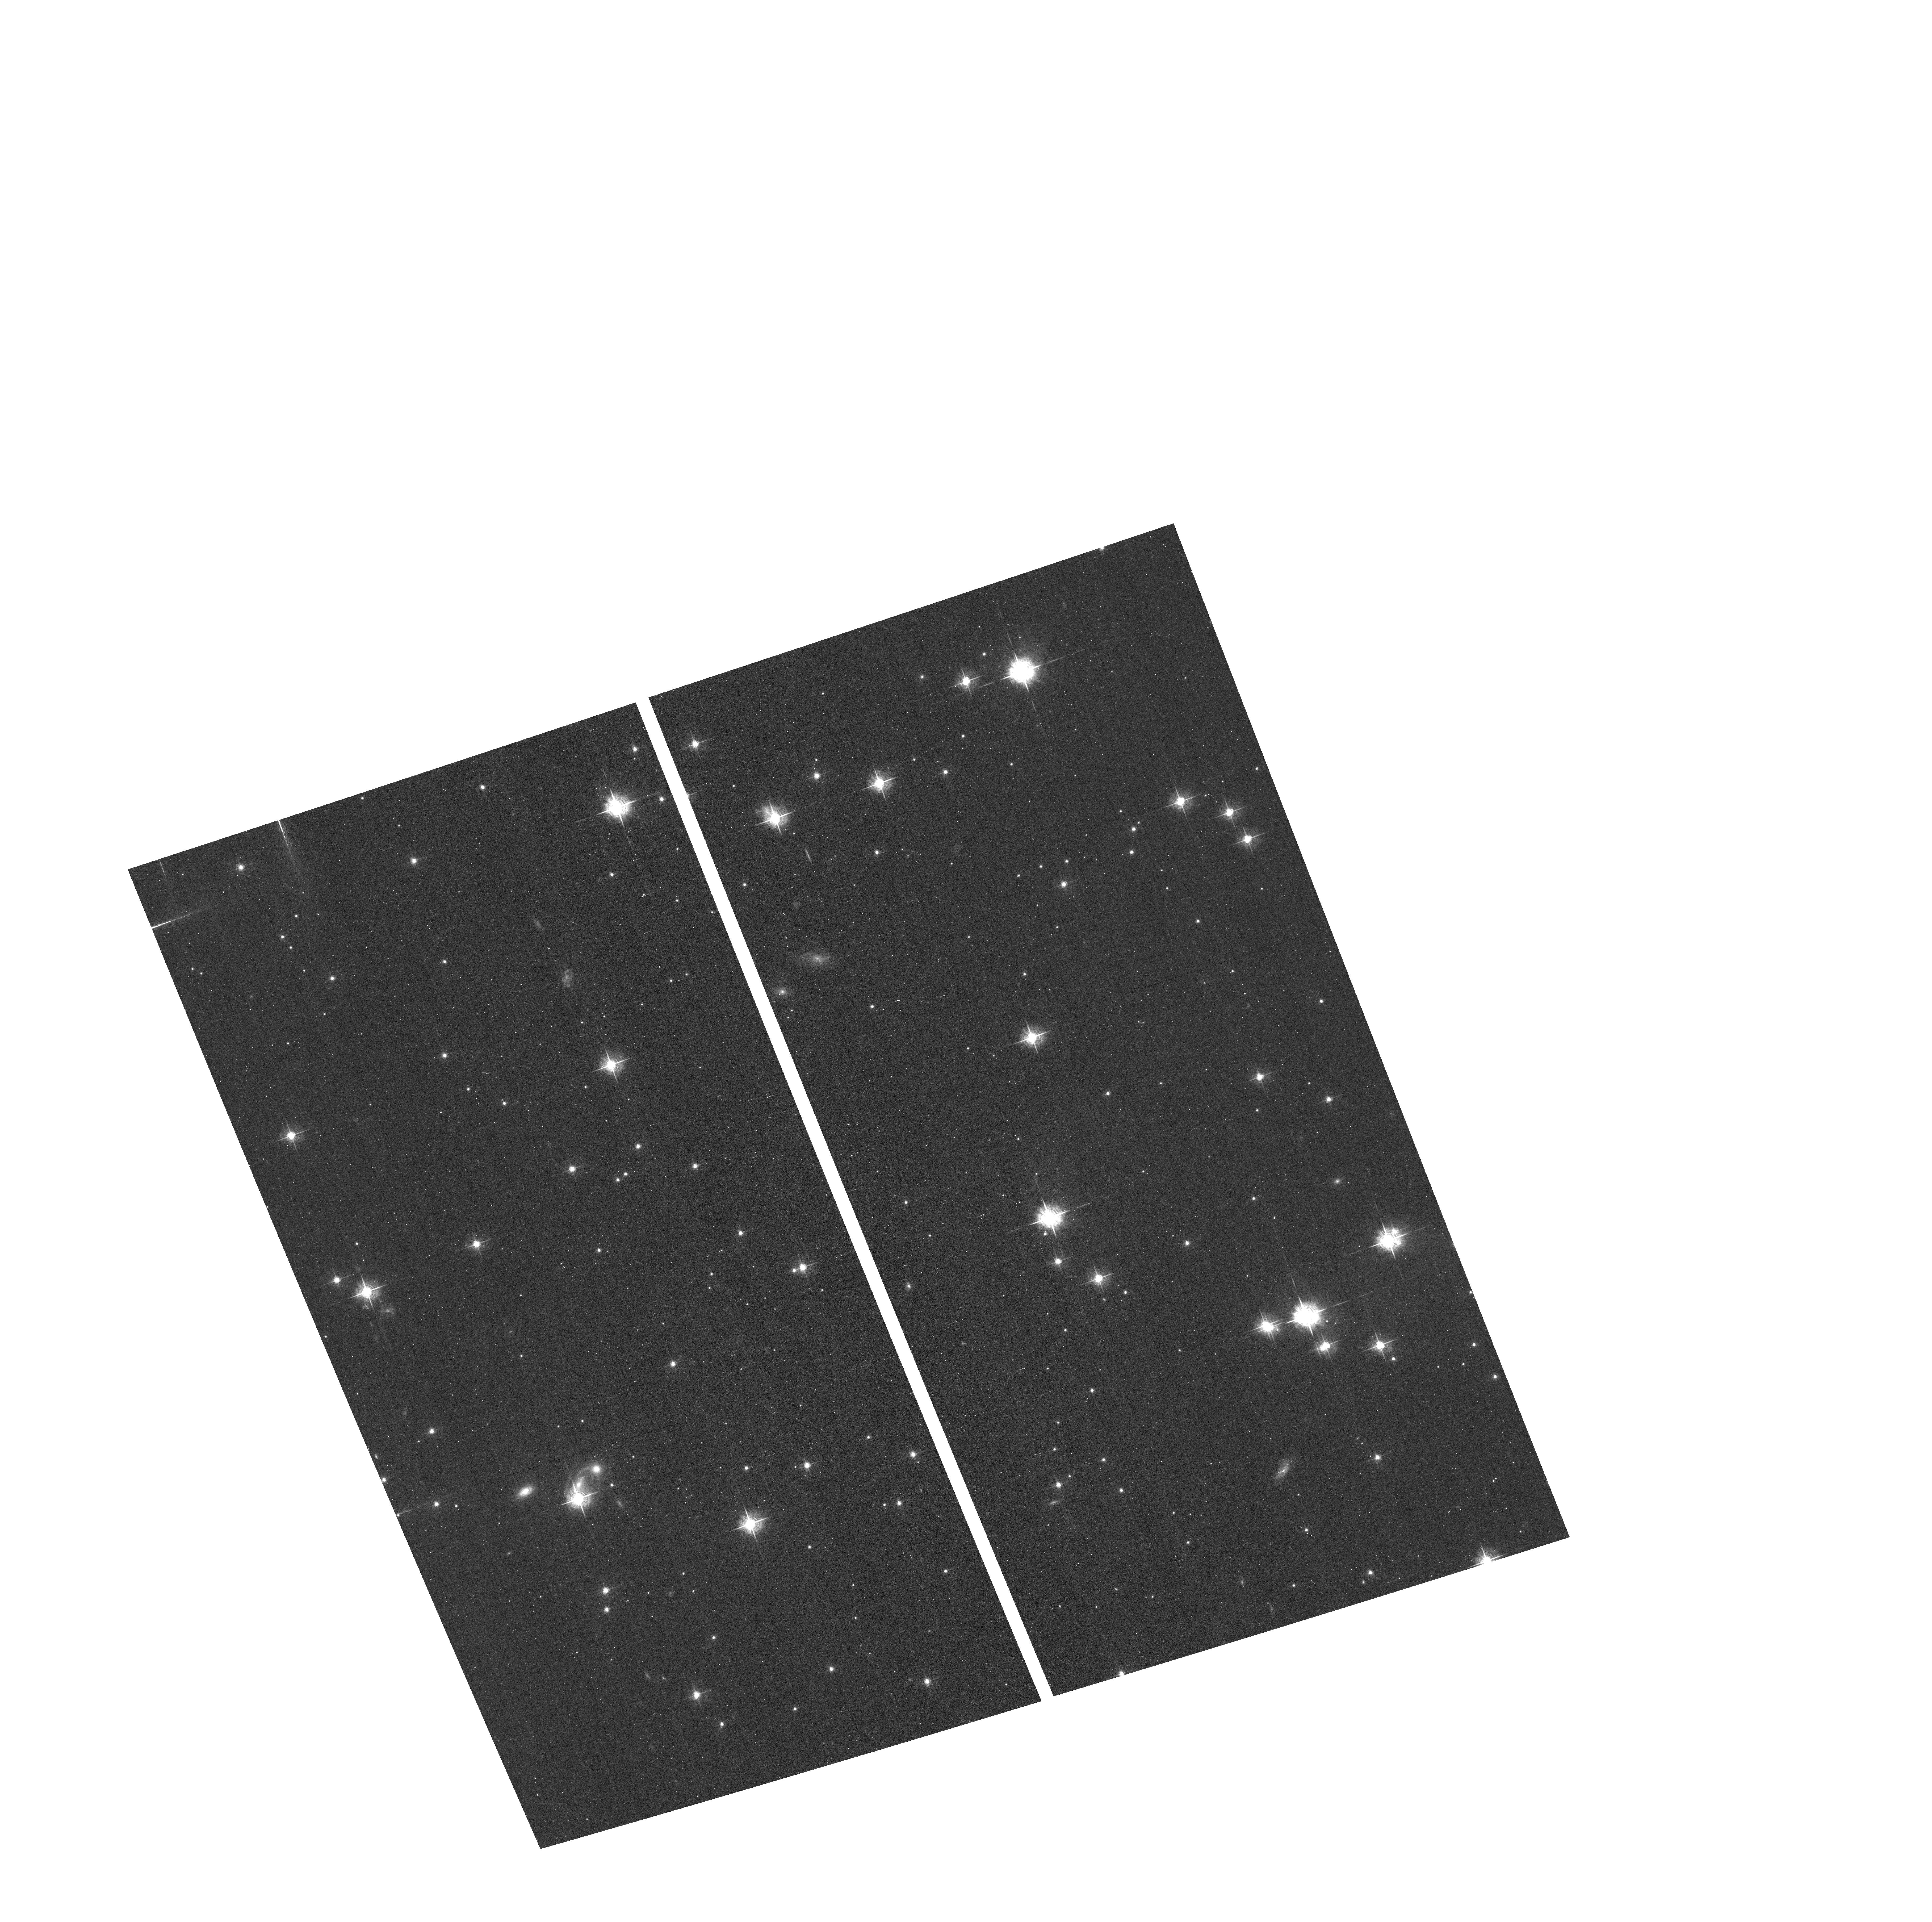
Target: M-57QUADS
Instrument: ACS/WFC
Filter: F550M
Exposure: 17 min
Observation ID: hst_12309_02_acs_wfc_f550m_jbh602

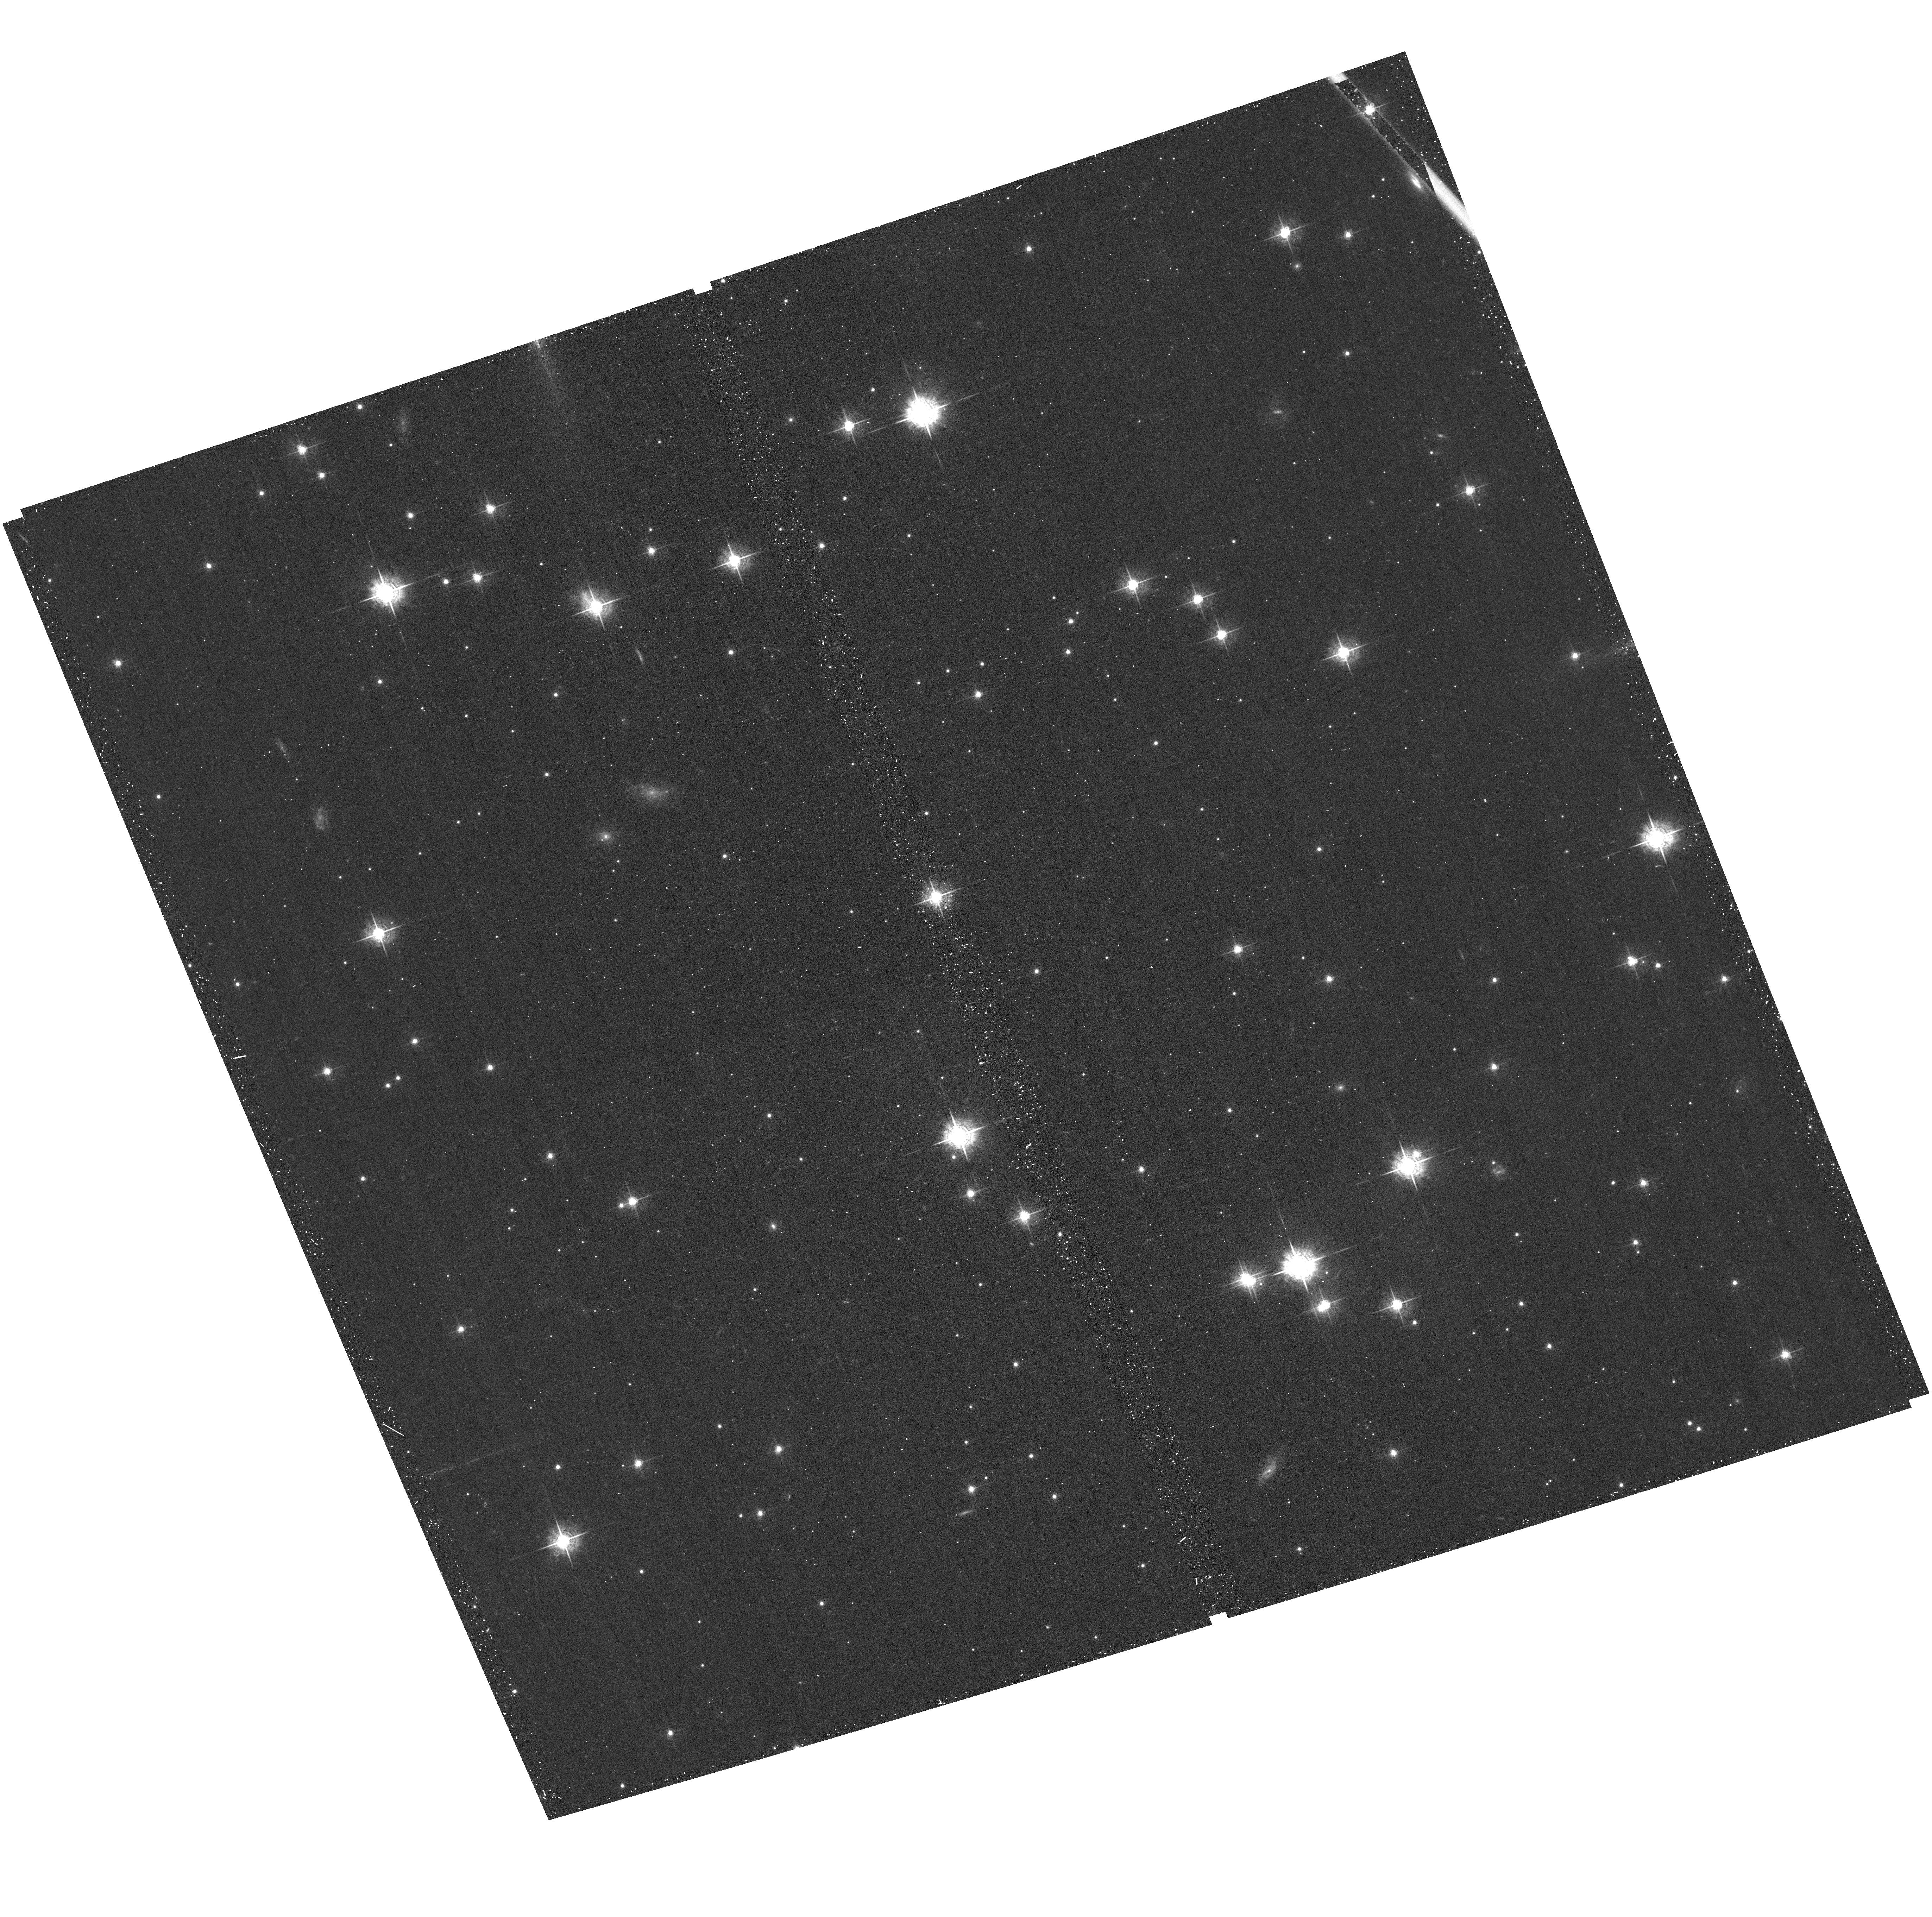
Target: M-57
Instrument: ACS/WFC
Filter: F550M
Exposure: 17 min
Observation ID: hst_12309_01_acs_wfc_f550m_jbh601

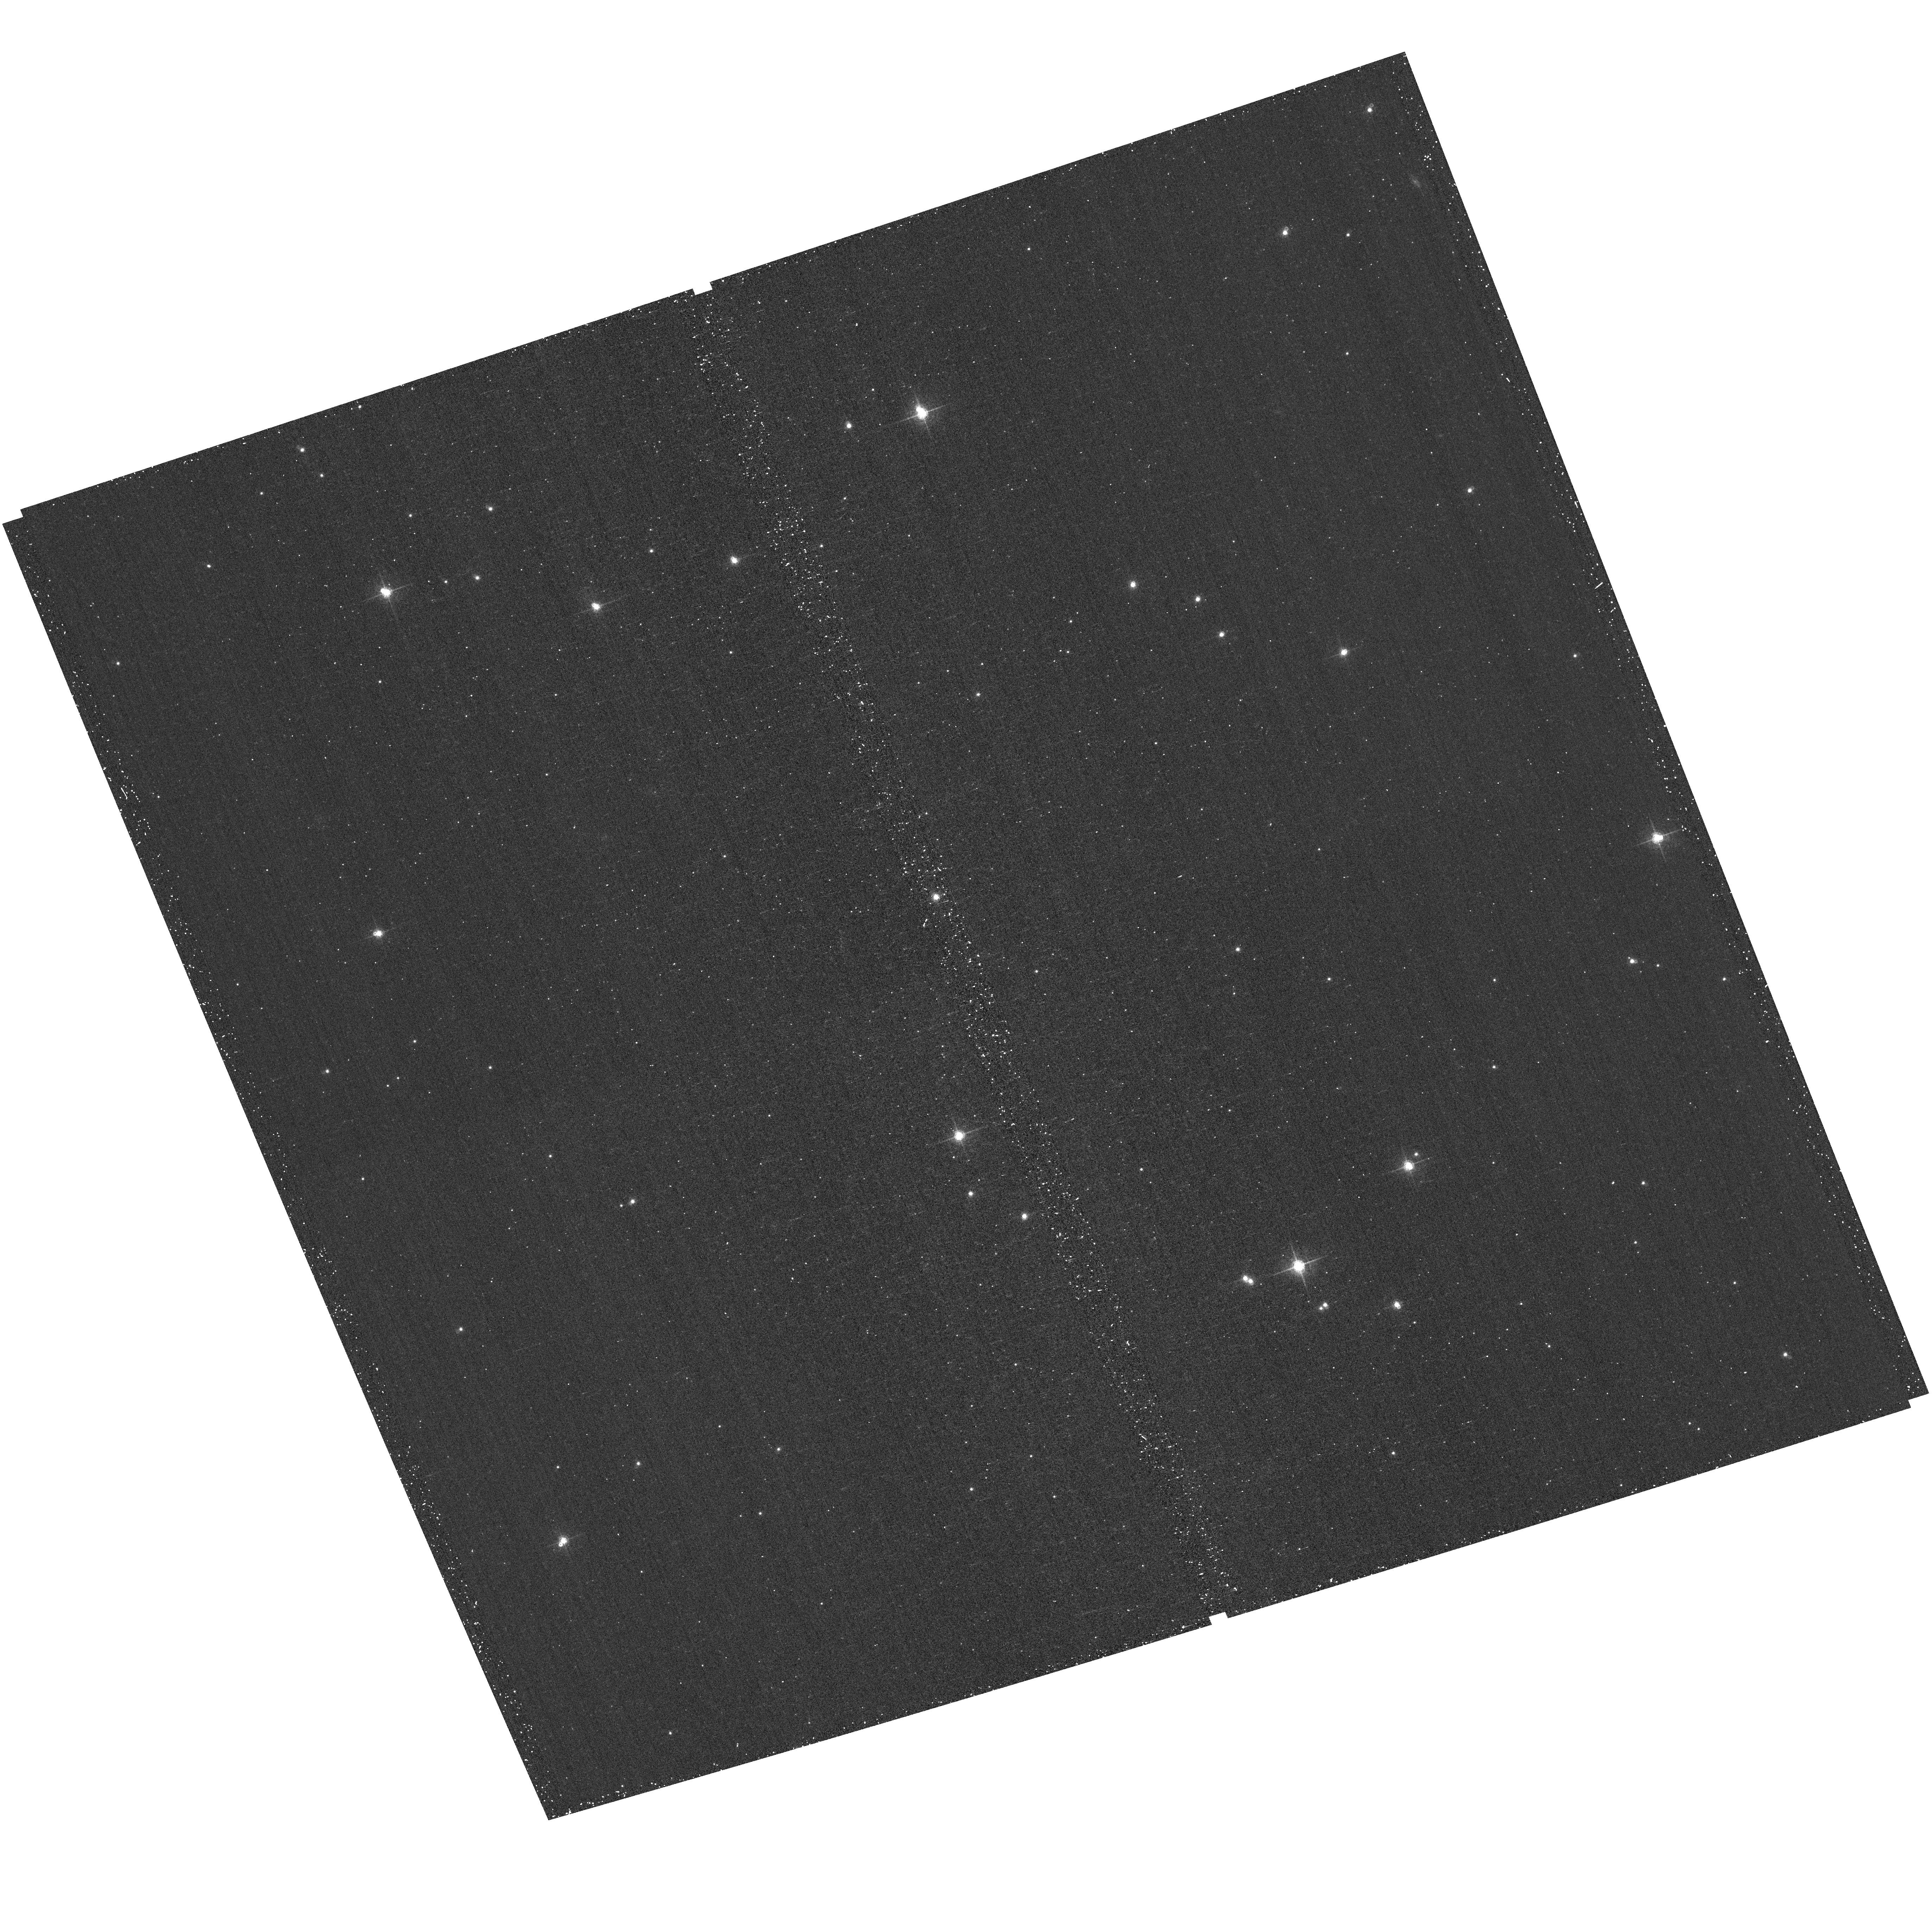
Target: M-57
Instrument: ACS/WFC
Filter: F660N
Exposure: 17 min
Observation ID: hst_12309_01_acs_wfc_f660n_jbh601

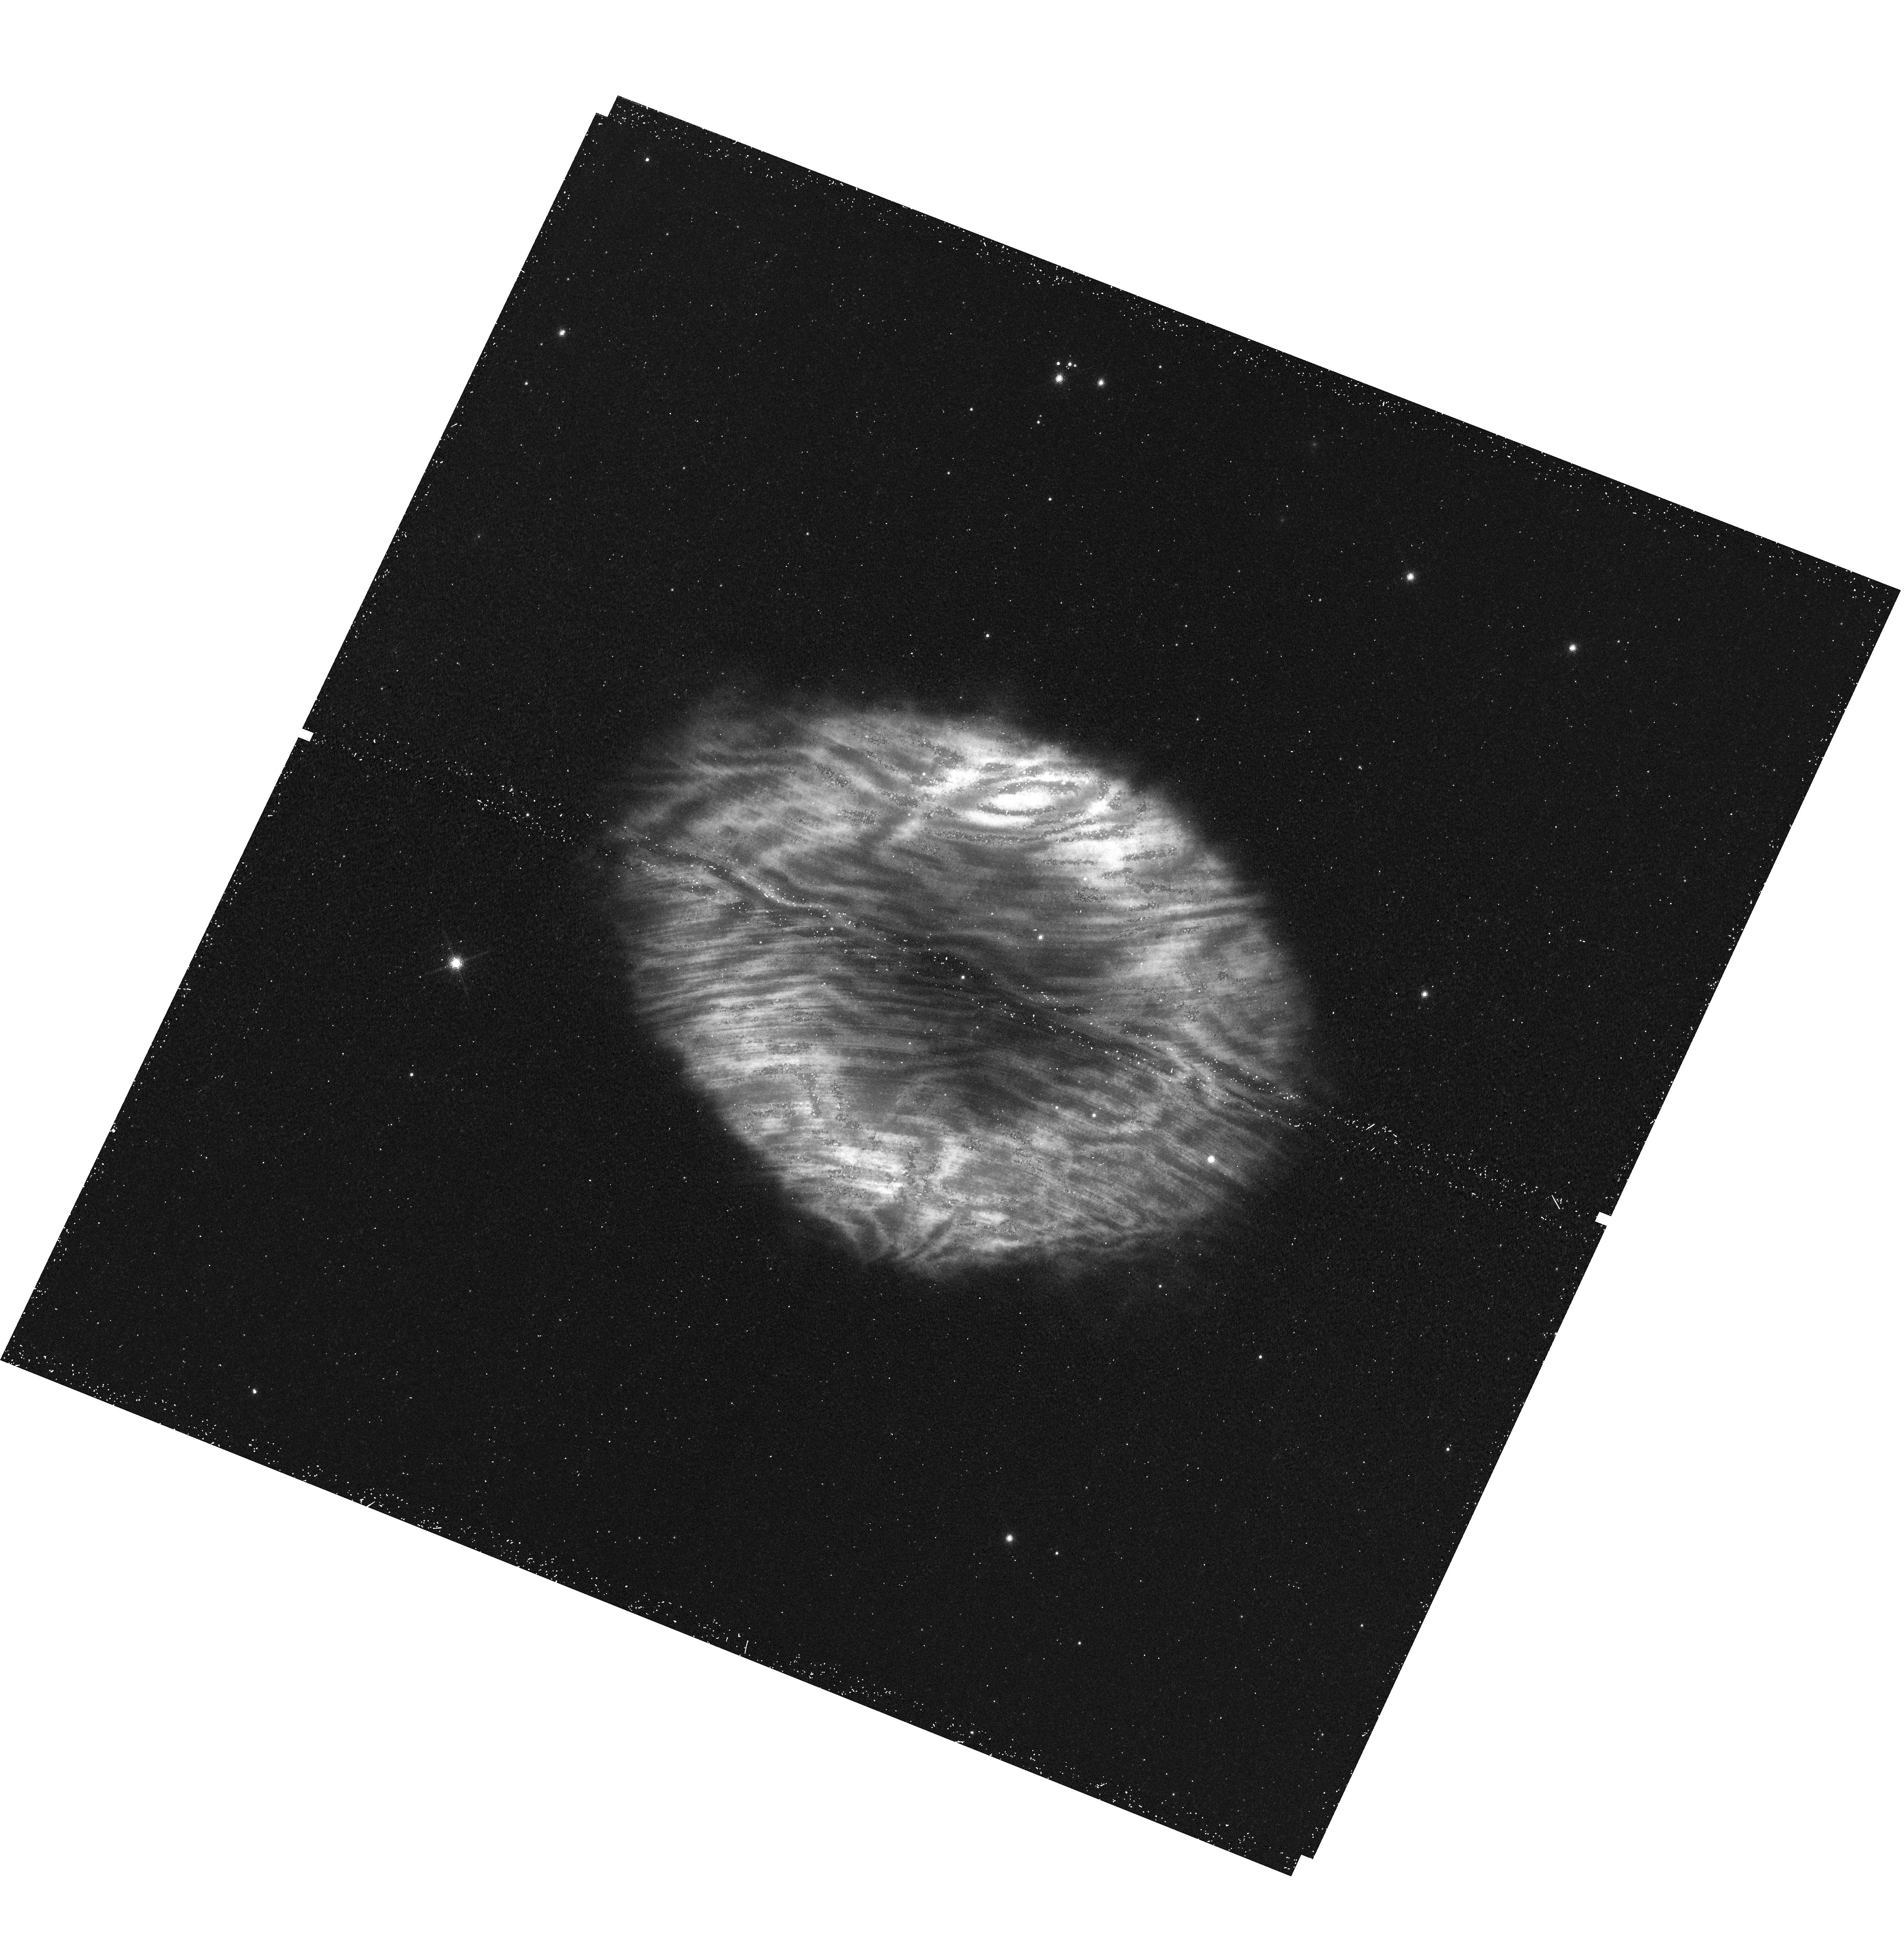
Target: M-57
Instrument: WFC3/UVIS
Filter: F953N
Exposure: 23 min
Observation ID: hst_12309_01_wfc3_uvis_f953n_ibh601

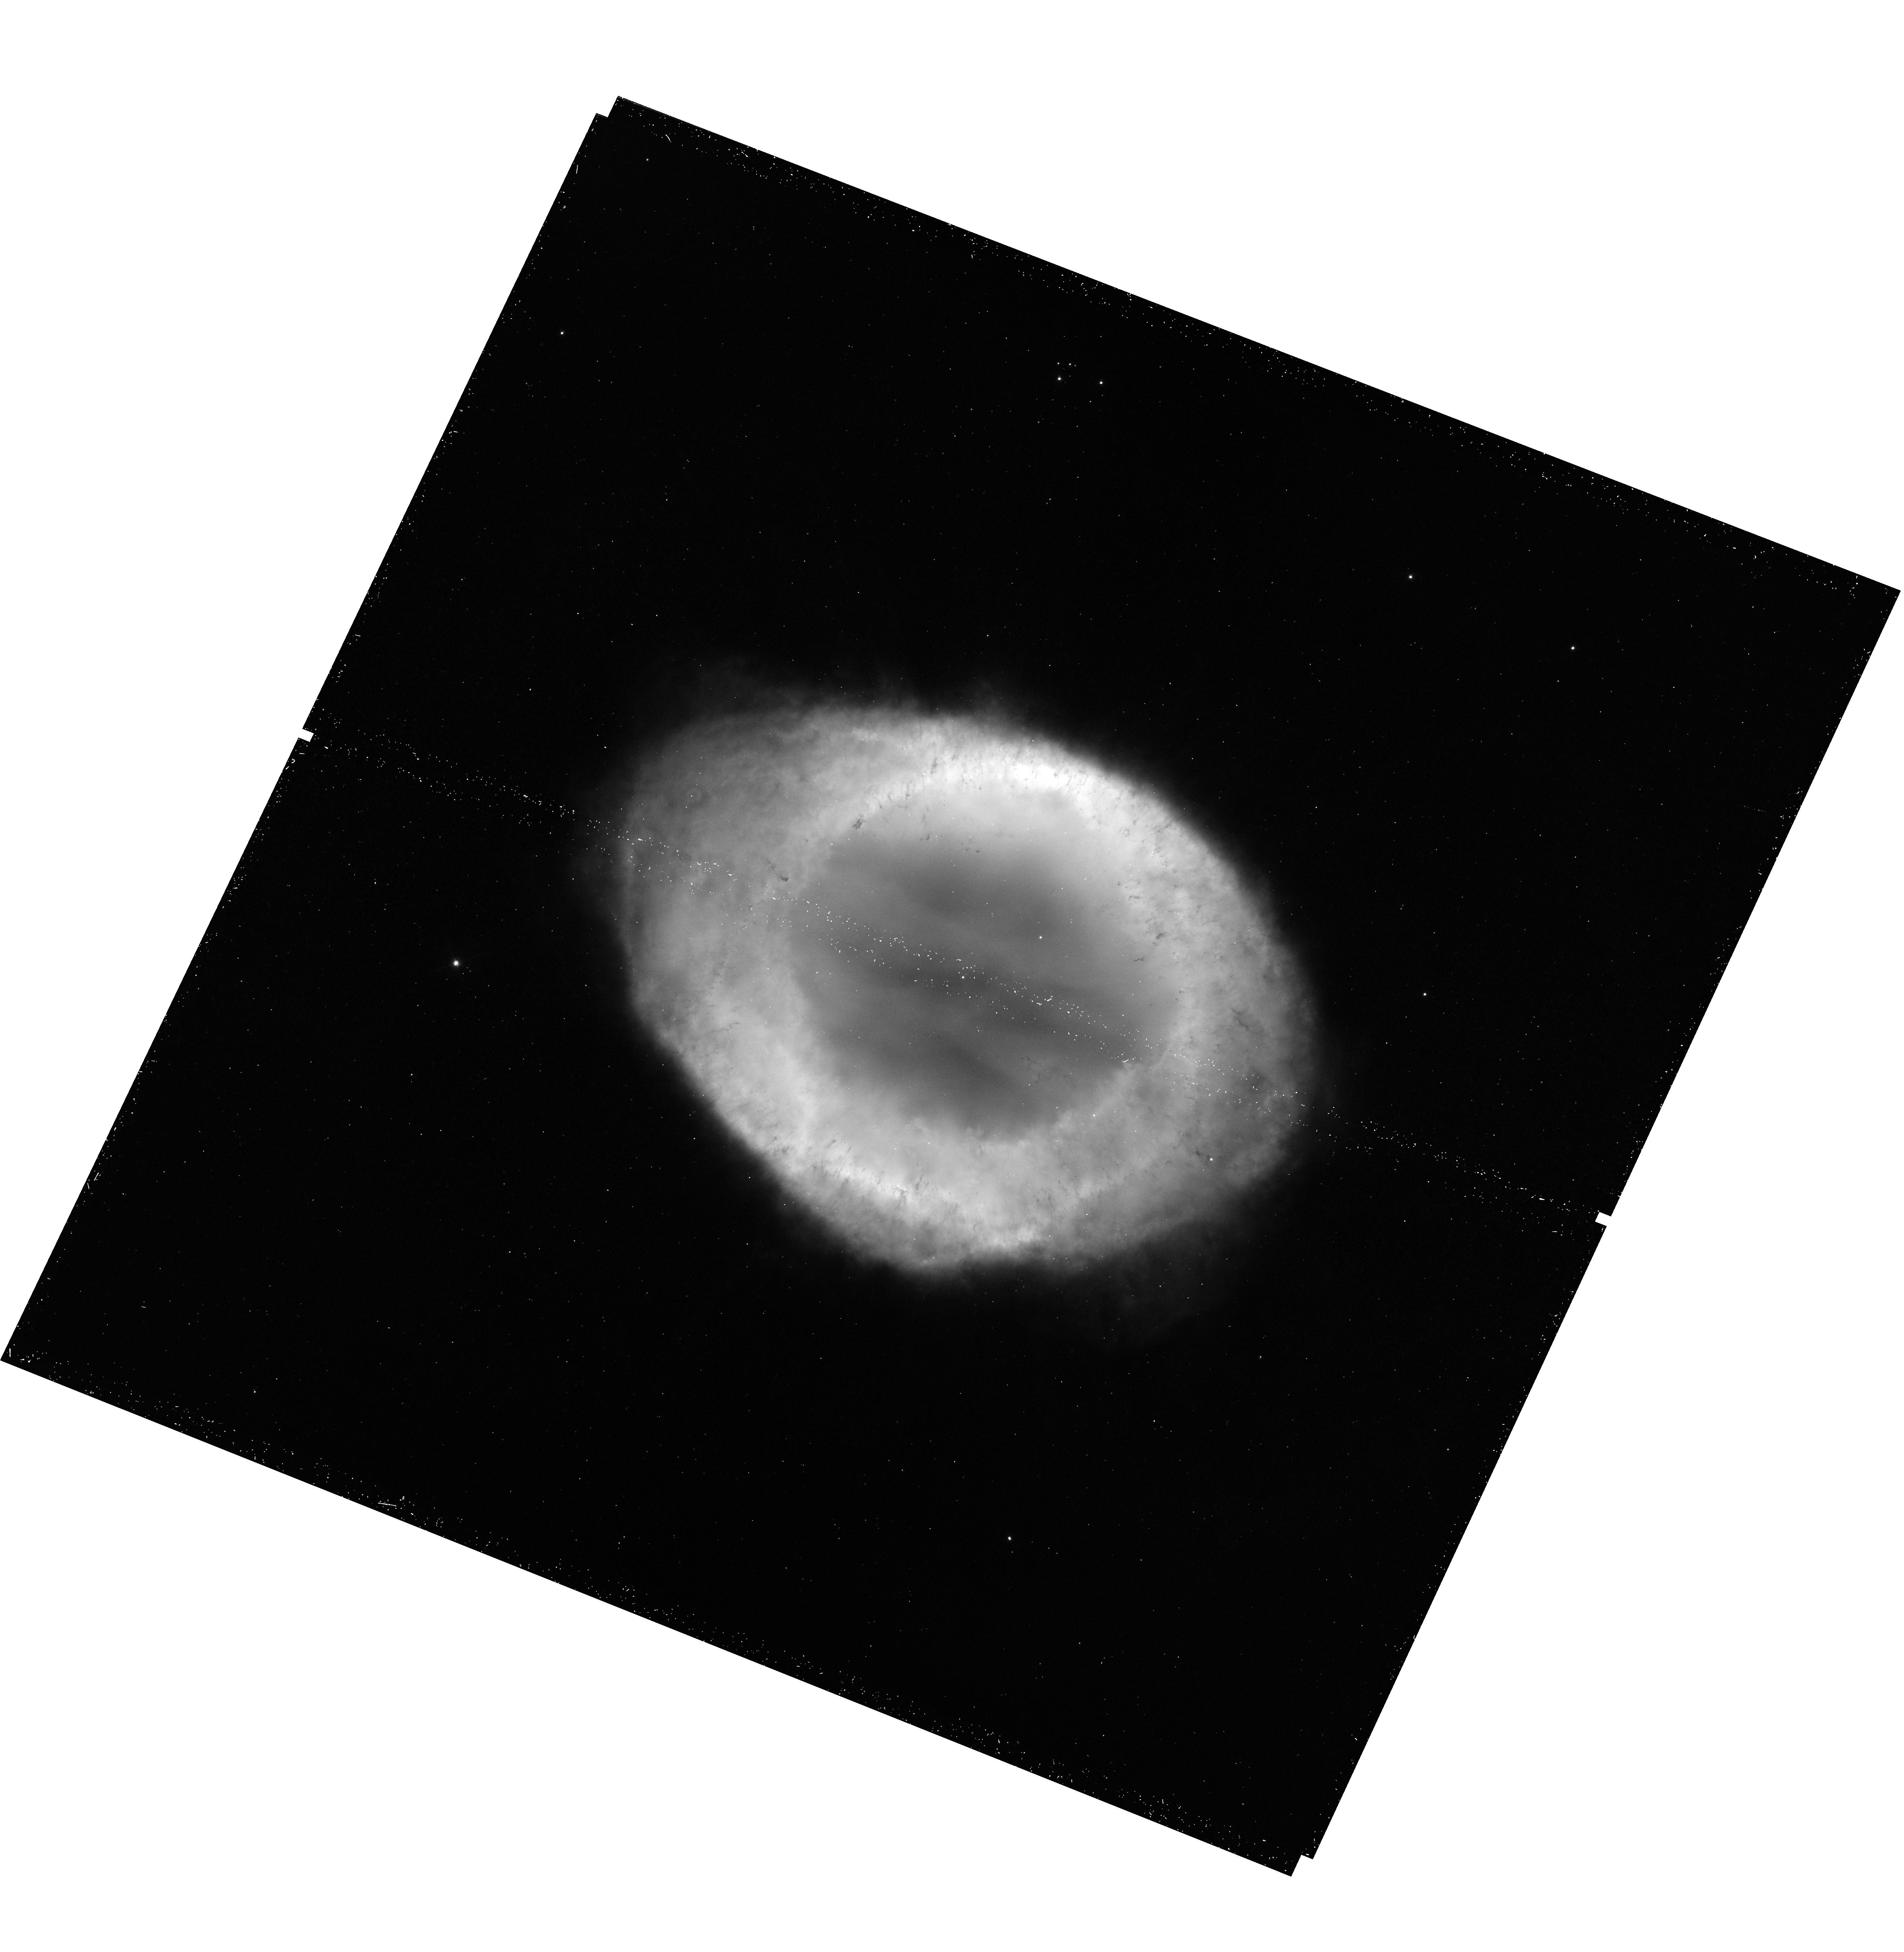
Target: M-57
Instrument: WFC3/UVIS
Filter: F656N
Exposure: 19 min
Observation ID: hst_12309_01_wfc3_uvis_f656n_ibh601

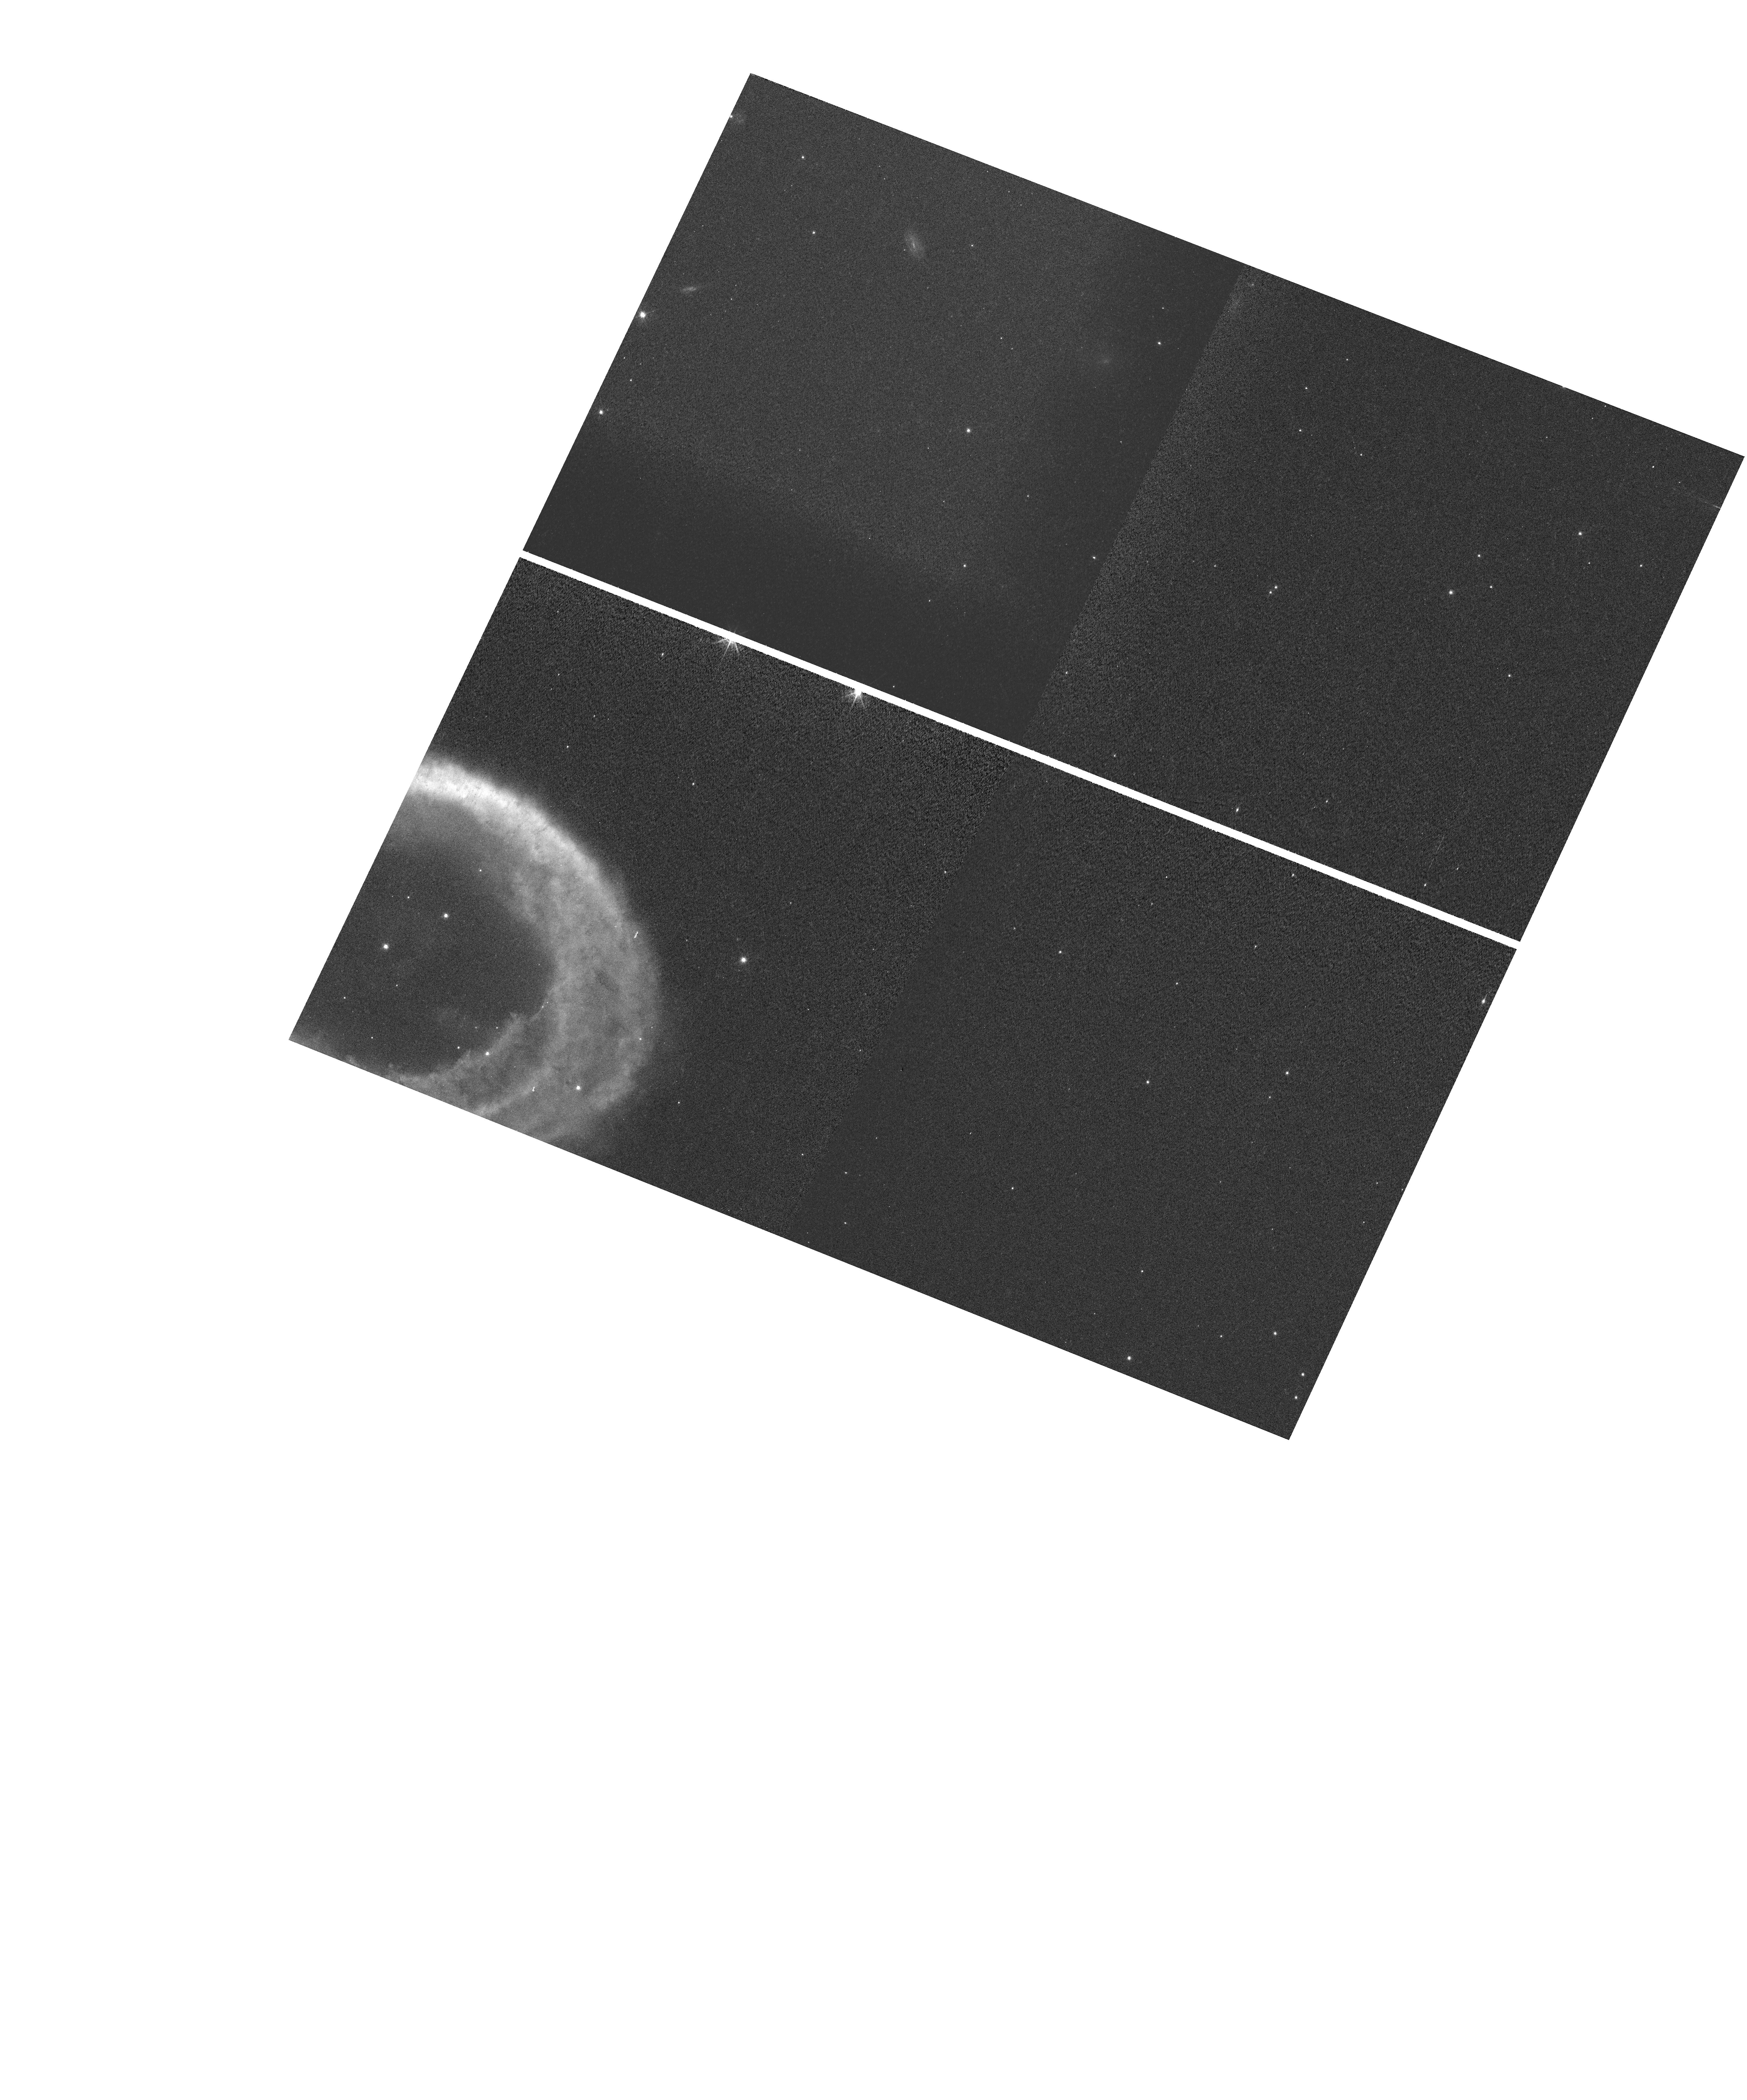
Target: M-57QUADS
Instrument: WFC3/UVIS
Filter: FQ575N
Exposure: 44 min
Observation ID: hst_12309_a2_wfc3_uvis_fq575n_ibh6a2

Calibration of the WFC3 Emission-Line Filters and Application of the Results to the Greatest Source of Uncertainties in Determining Abundances in Gase (PI: ODell, Charles Robert)

The WFC3 is arguably the most powerful camera that has been used on the HST. This capability arises in part from the uniquely complete set of narrow-band filters that were incorporated for making images of nebulae in emission-lines. Turning these oft-times beautiful images into scientifically useful information requires accurate flux calibration of the filters, which is the first subject of this proposal. The present plan is that WFC3 calibration will be done from pre-launch properties of the filters and observations of stars. The WFC3 filters transmission profiles were measured pre-launch in a different optical configuration and temperature than applies within the WFC3, thus rendering uncertain any flux calibrations tied to those pre-launch measurements. We propose to perform a ?ground-truth? calibration of the WFC3 narrow-band filters using NGC 6720 as a reference source, in much the same manner that the PI did when calibrating similar filters in the WFPC2 and the ACS. These new calibrations will then be used to address the t^2 problem in Gaseous Nebulae. This is the source of uncertainties in the relative abundances of factors 1.1 to 10 and undermines efforts to trace the abundance variations within our Galaxy and other galaxies. The t^2 problem remains unresolved after four decades and the NGC 6720 images used for the filter calibration may resolve the problem if they show that regions of small-scale temperature fluctuations arise from low-temperature shadow-zones behind knots that are known to exist within the nebula or from high-temperature shocks that have been posited. Unlike the case of the Orion Nebula, where we have addressed this problem with fewer diagnostic filters, the geometry of NGC 6720 is ideally favorable for seeing these temperature variations and identifying their cause.